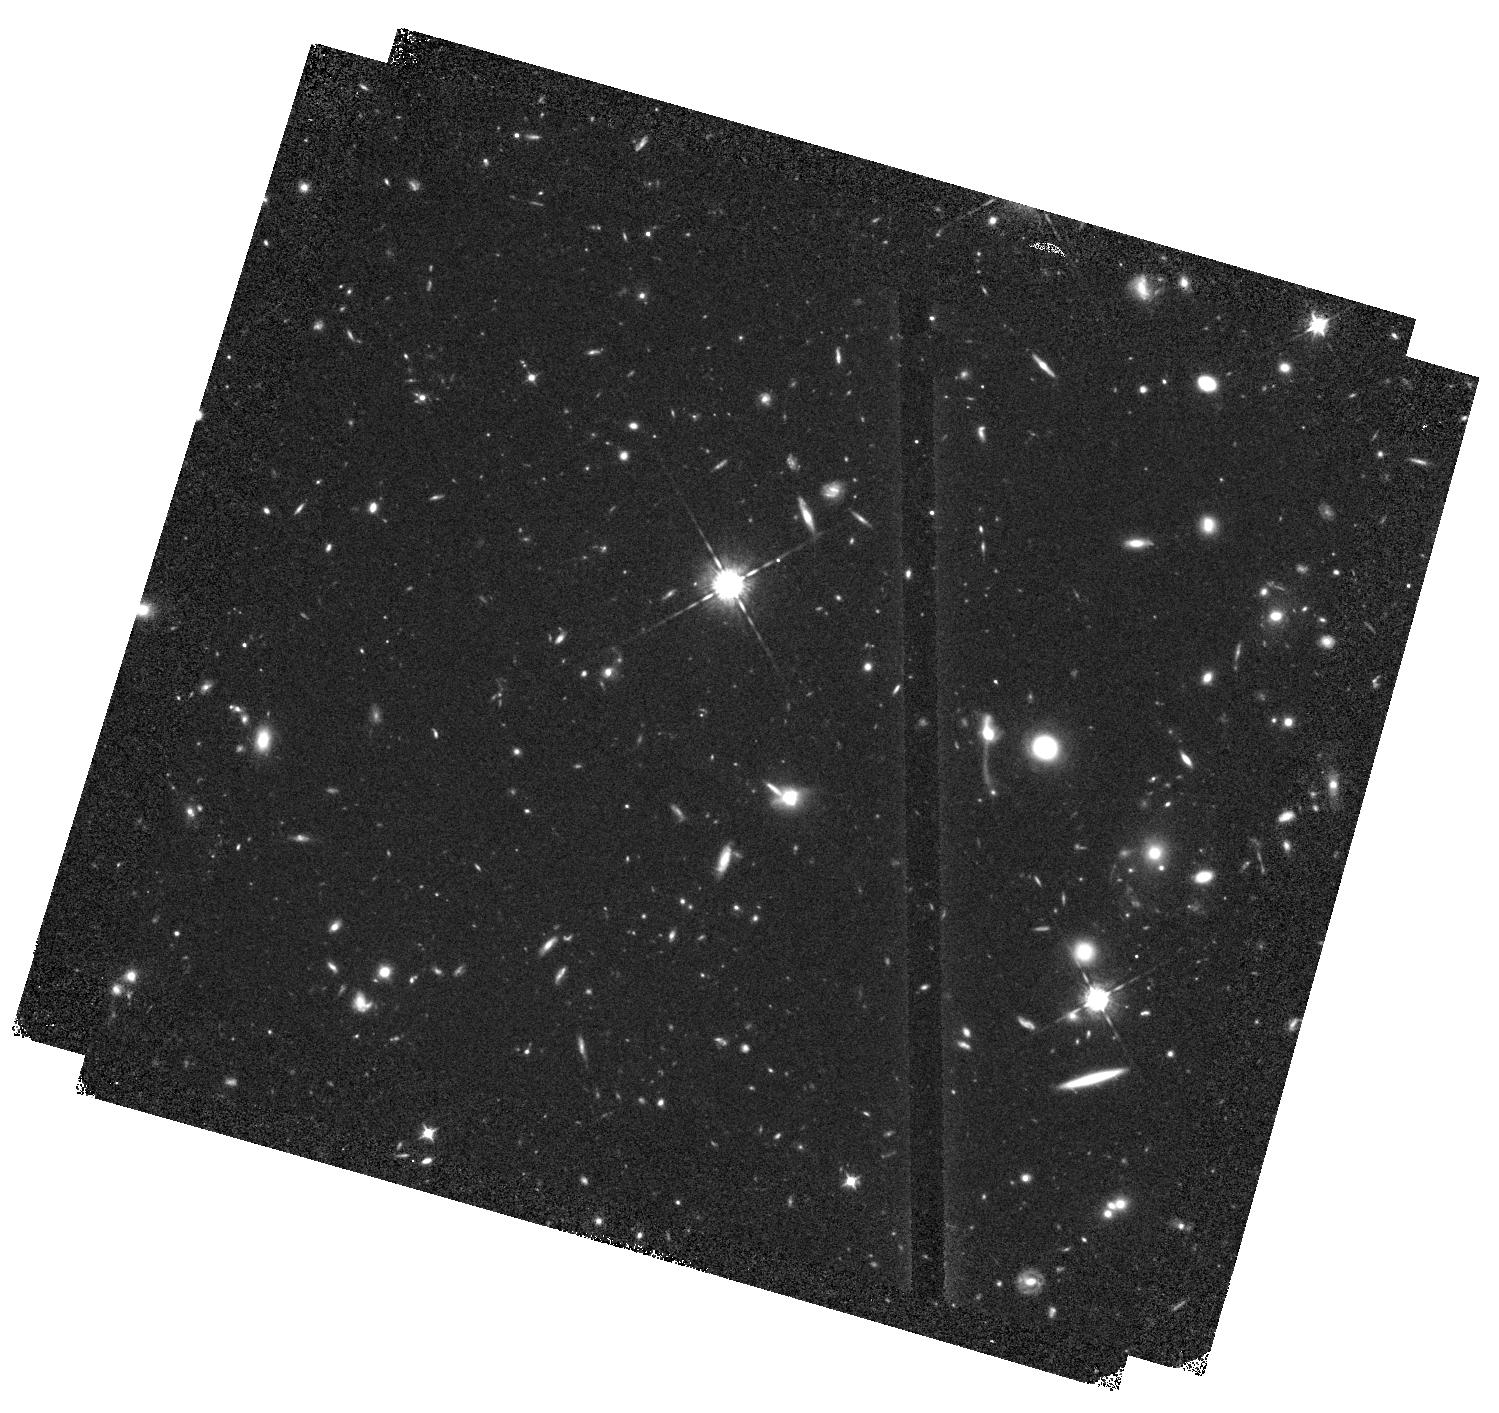
Target: WFC3-ERSII-IR04. Instrument: WFC3/IR. Filter: F098M. Exposure: 1.4 h. Observation ID: hst_11359_14_wfc3_ir_f098m_ib6o14

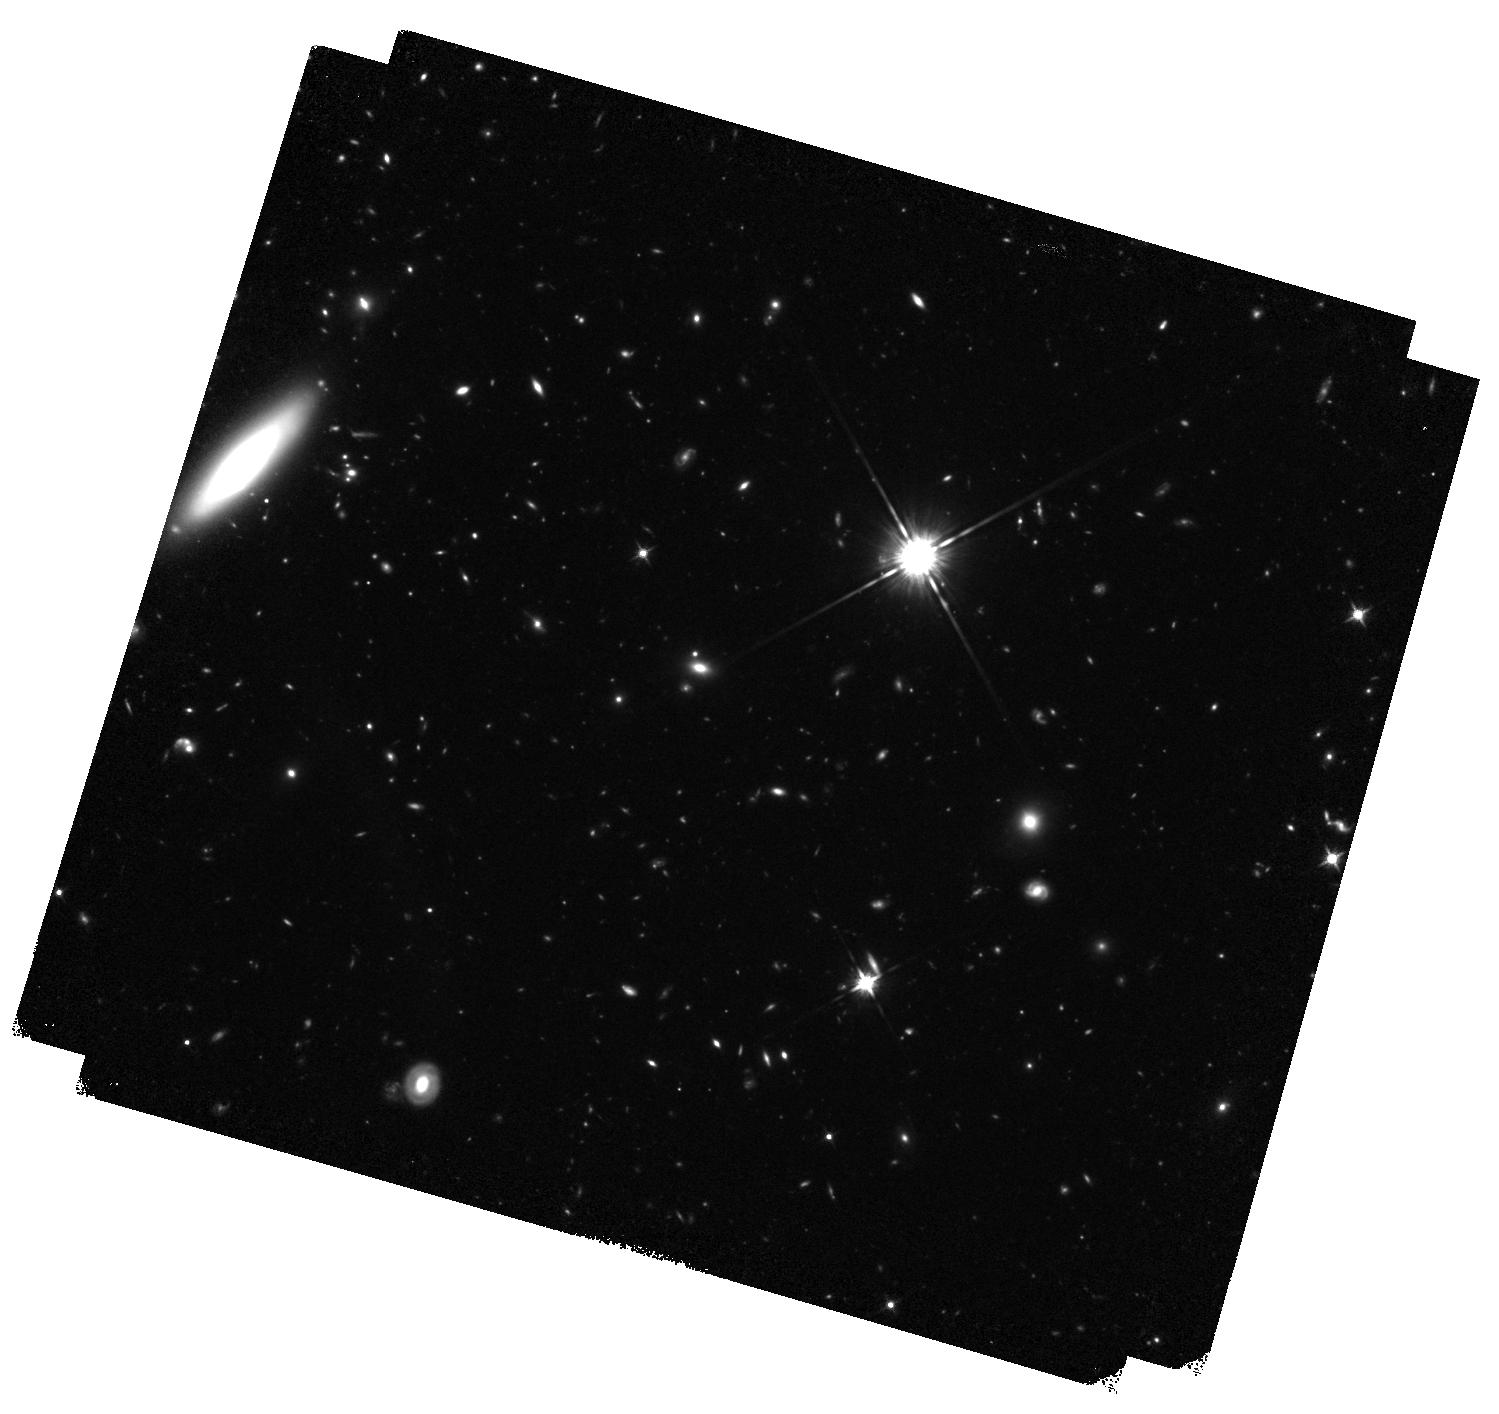
Target: WFC3-ERSII-IR06. Instrument: WFC3/IR. Filter: F125W. Exposure: 1.4 h. Observation ID: hst_11359_06_wfc3_ir_f125w_ib6o06

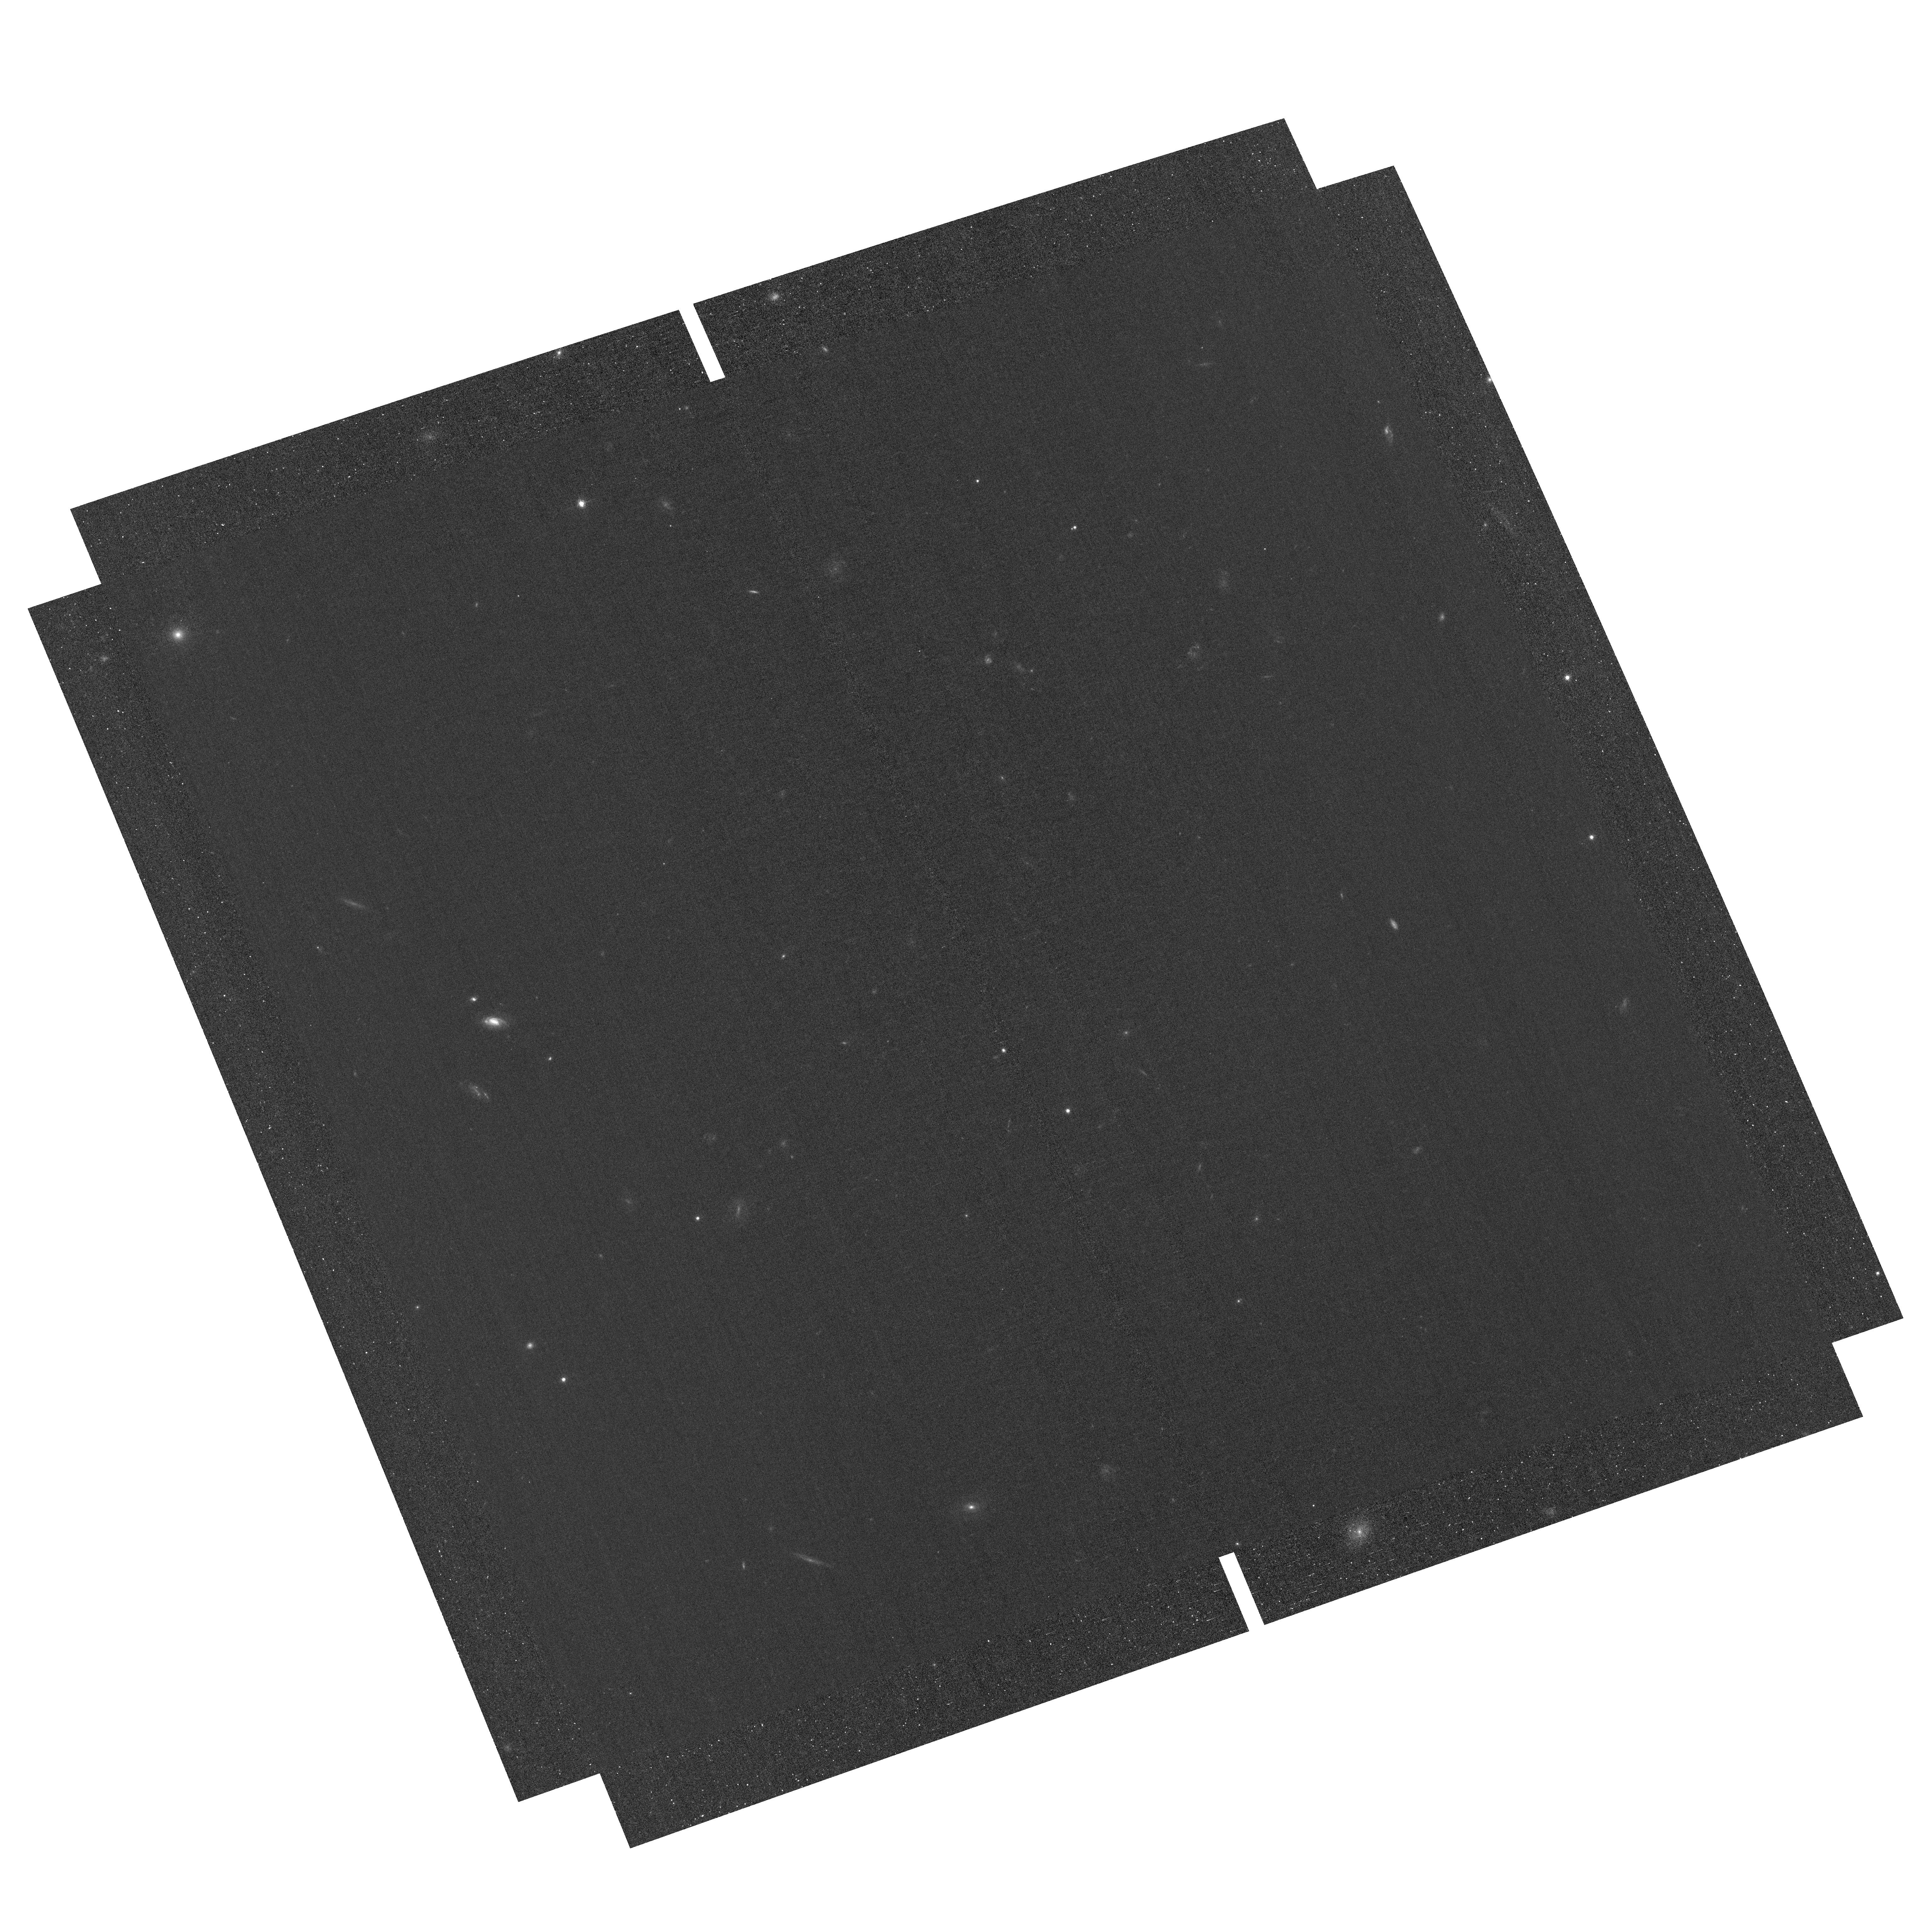
Target: field at RA 53.156°, Dec -27.787°. Instrument: ACS/WFC. Filter: F658N. Exposure: 3 h. Observation ID: hst_11359_26_acs_wfc_f658n_jb6o26

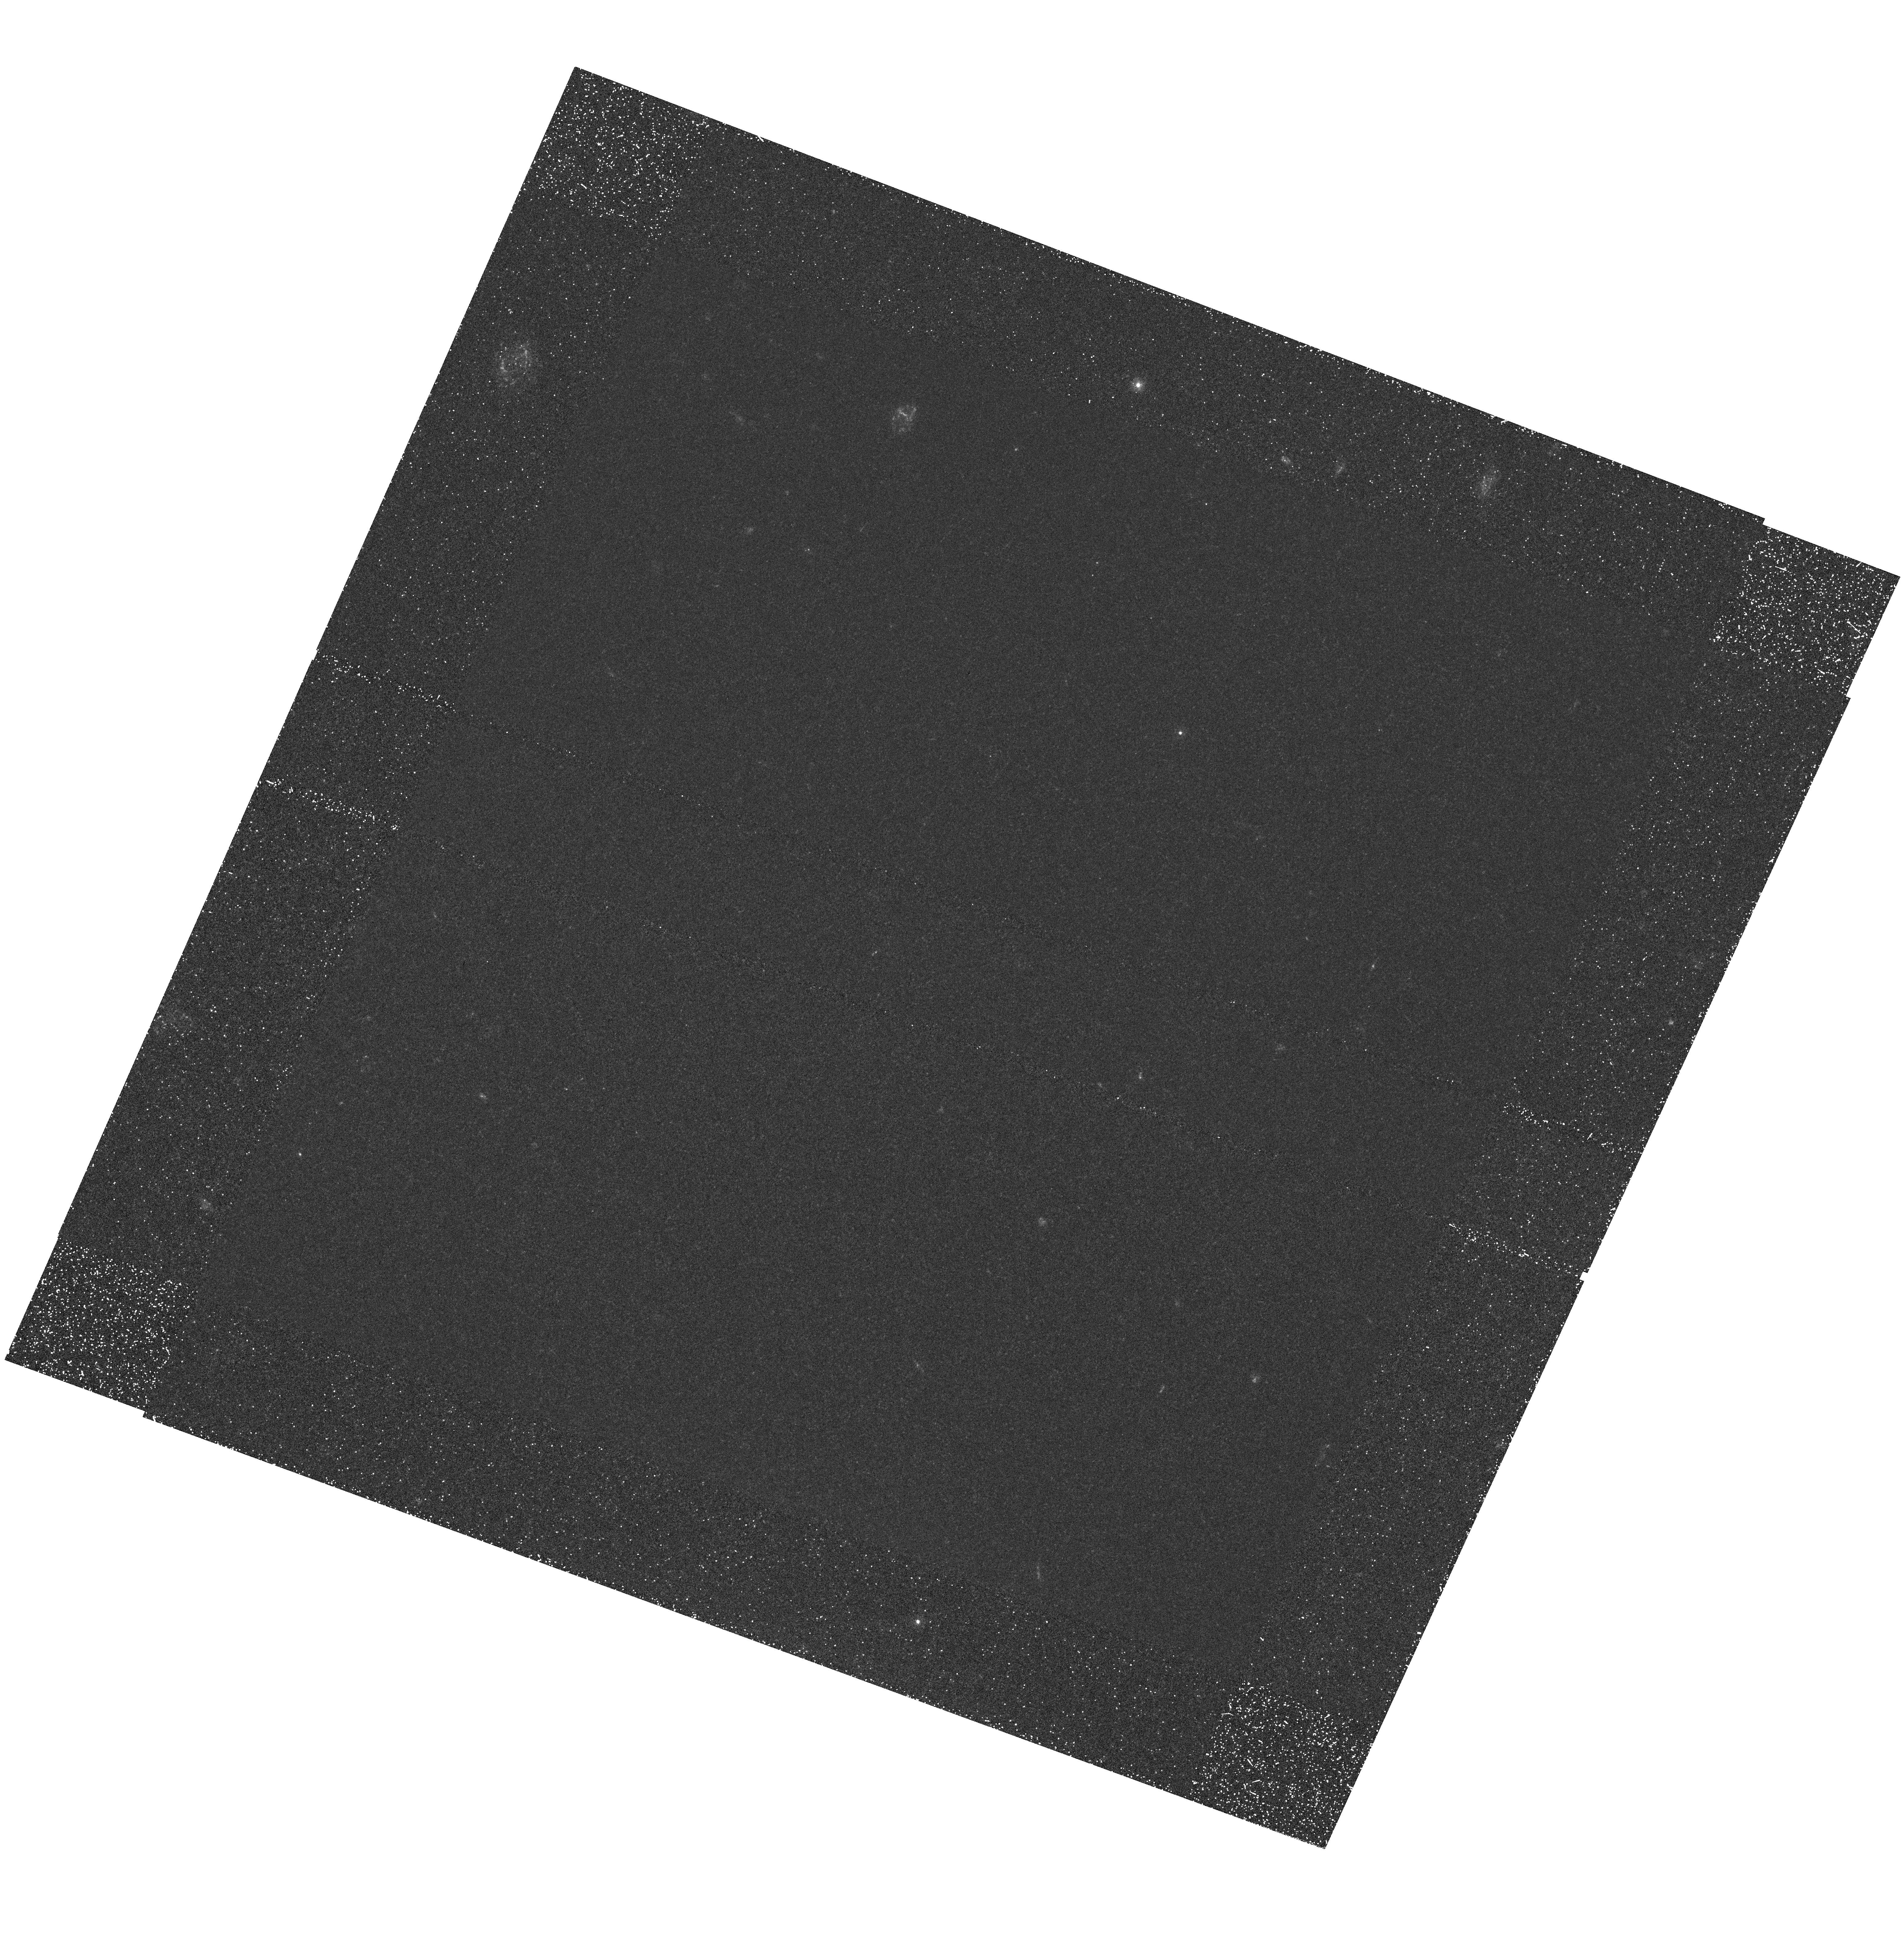
Target: WFC3-ERSII-UVIS-1. Instrument: WFC3/UVIS. Filter: F225W. Exposure: 1.6 h. Observation ID: hst_11359_25_wfc3_uvis_f225w_ib6o25

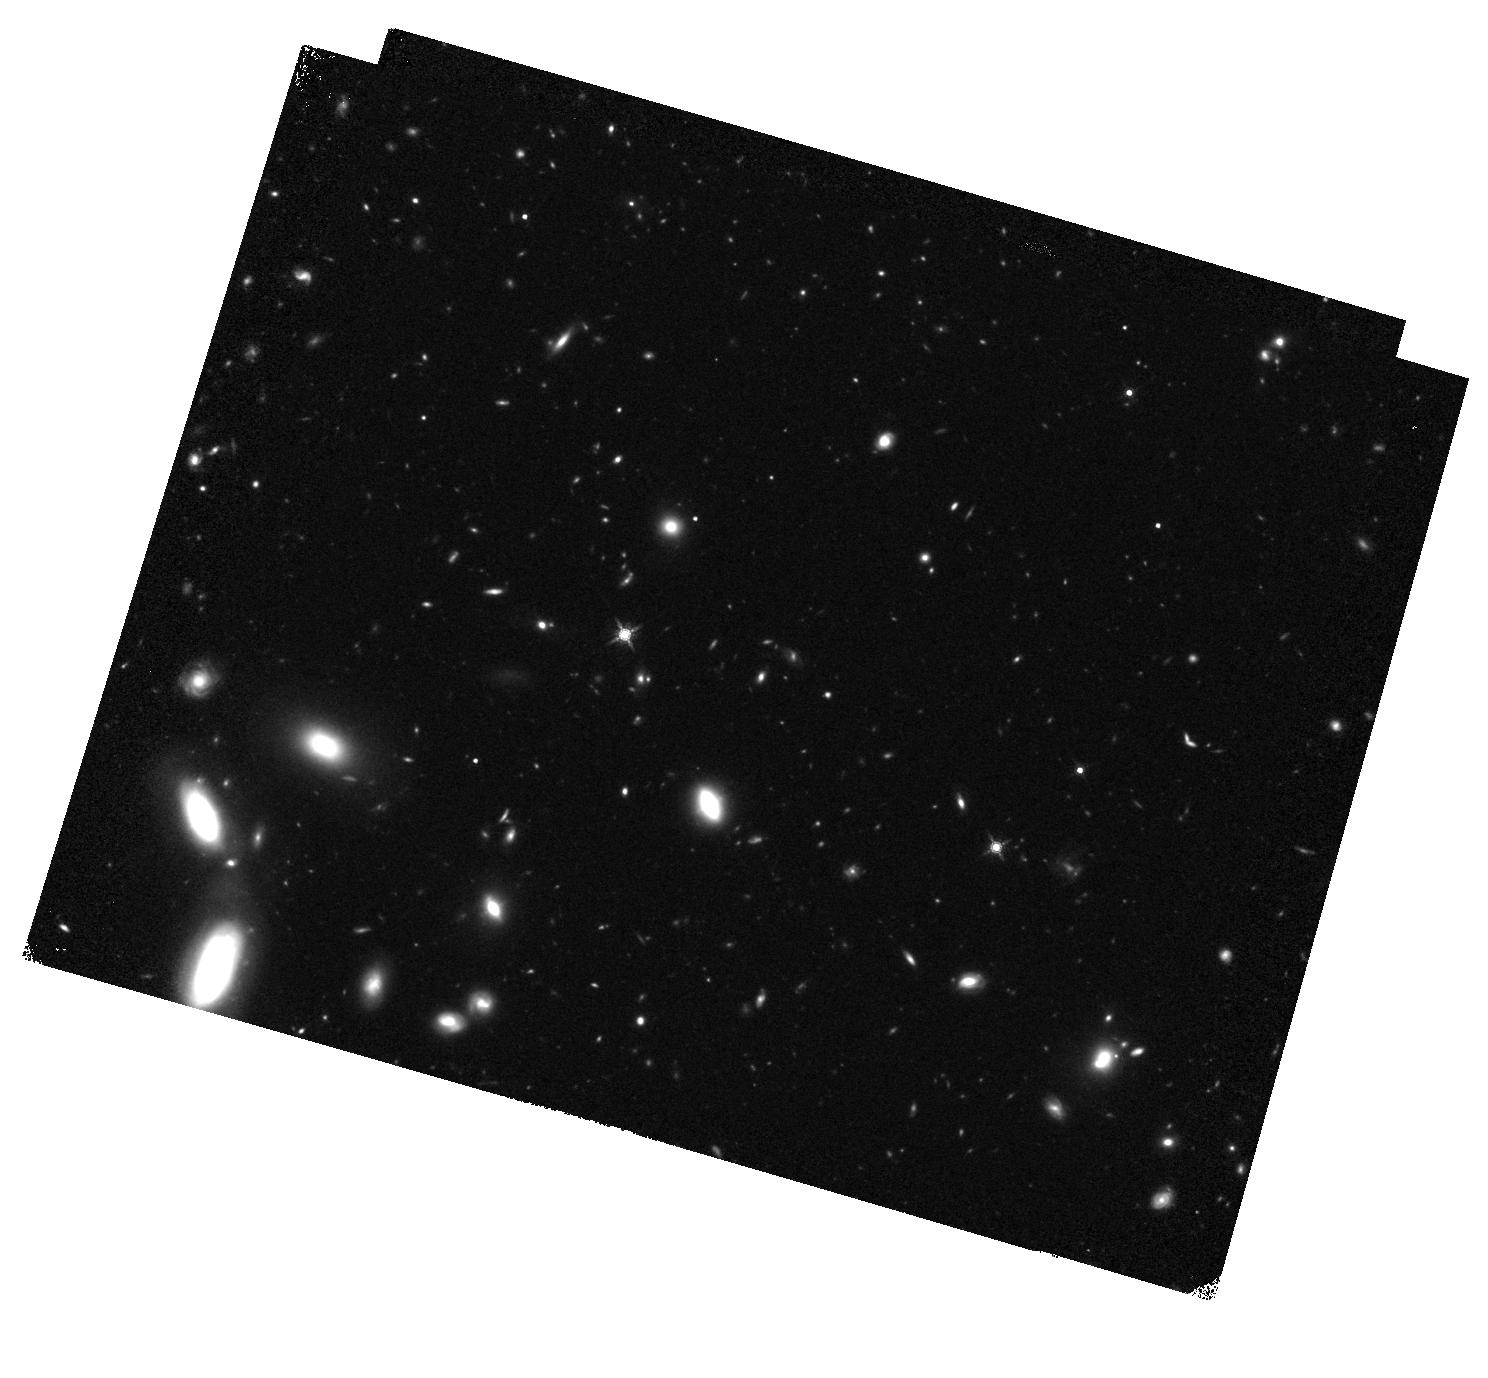
Target: WFC3-ERSII-IR08. Instrument: WFC3/IR. Filter: F160W. Exposure: 42 min. Observation ID: hst_11359_b8_wfc3_ir_f160w_ib6ob8

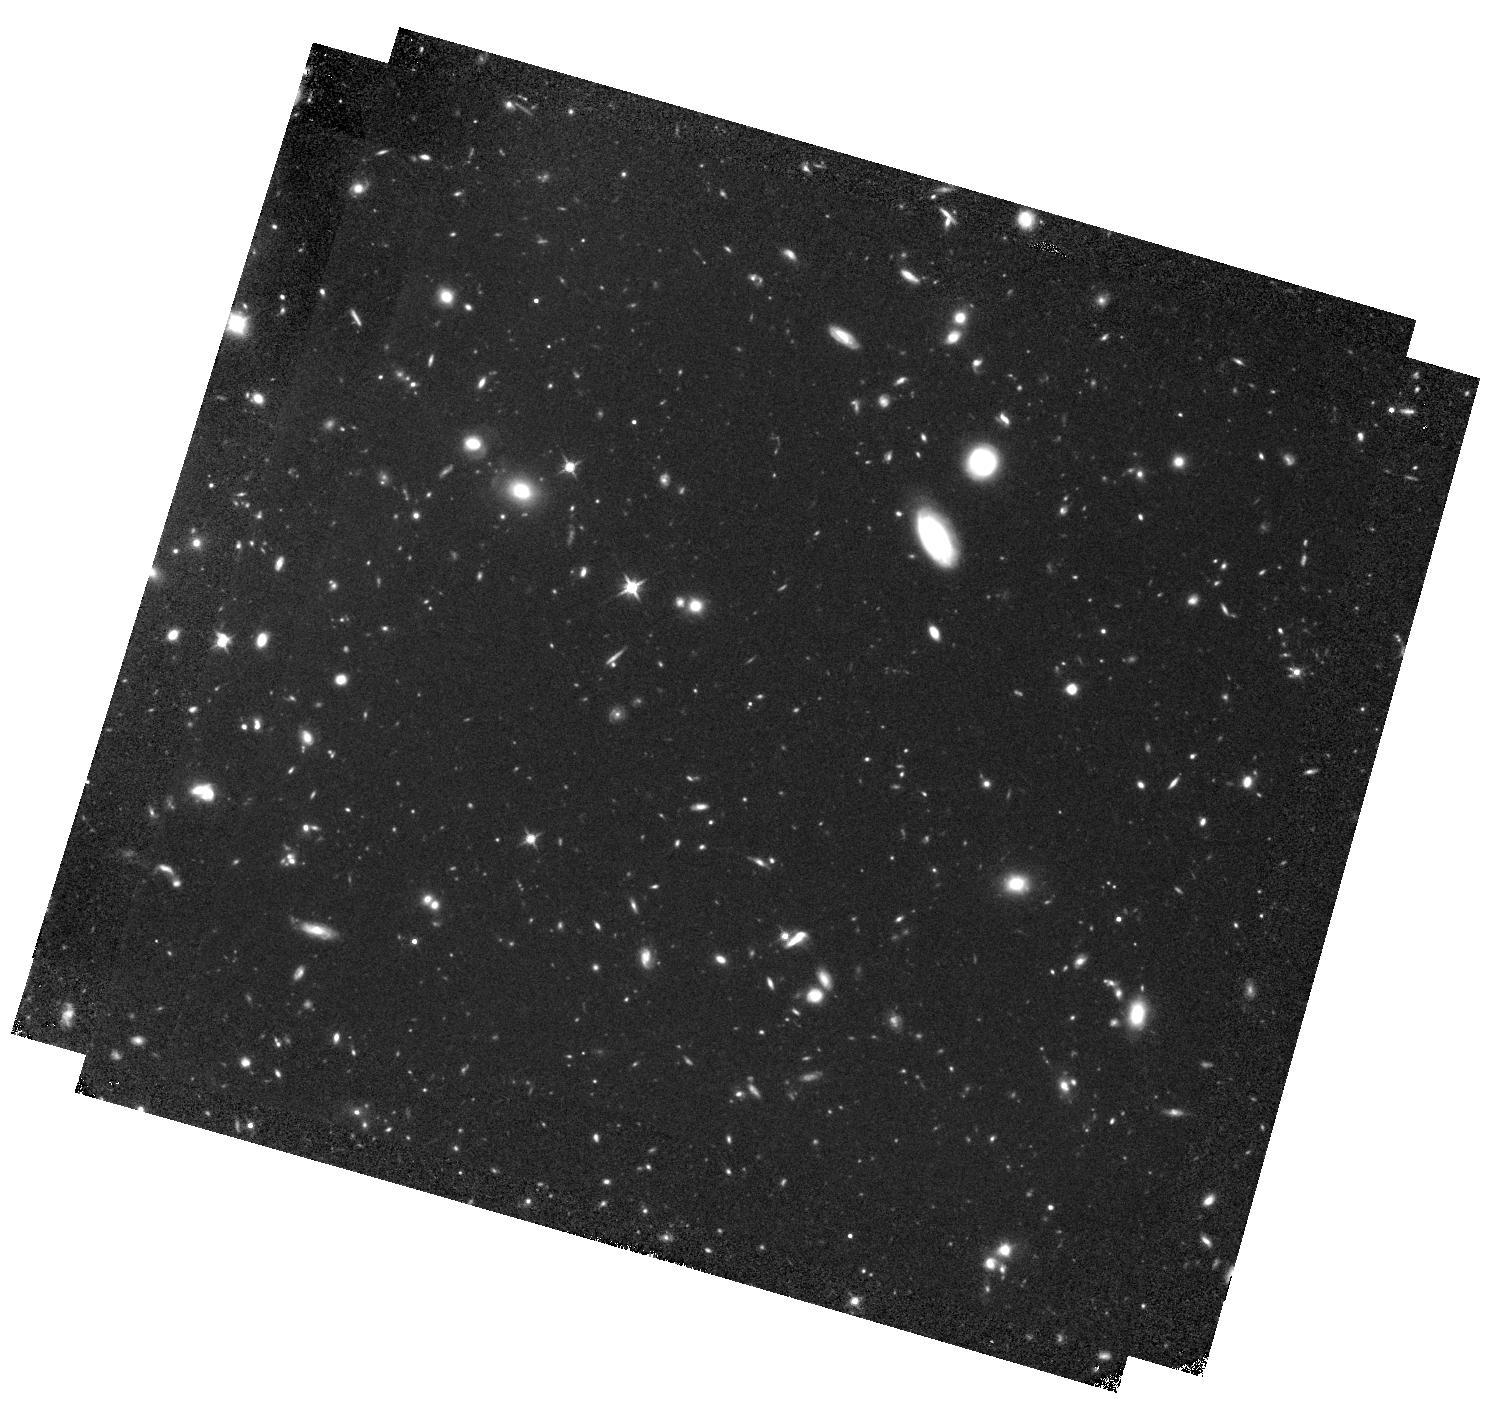
Target: WFC3-ERSII-IR03. Instrument: WFC3/IR. Filter: F125W. Exposure: 1.4 h. Observation ID: hst_11359_03_wfc3_ir_f125w_ib6o03

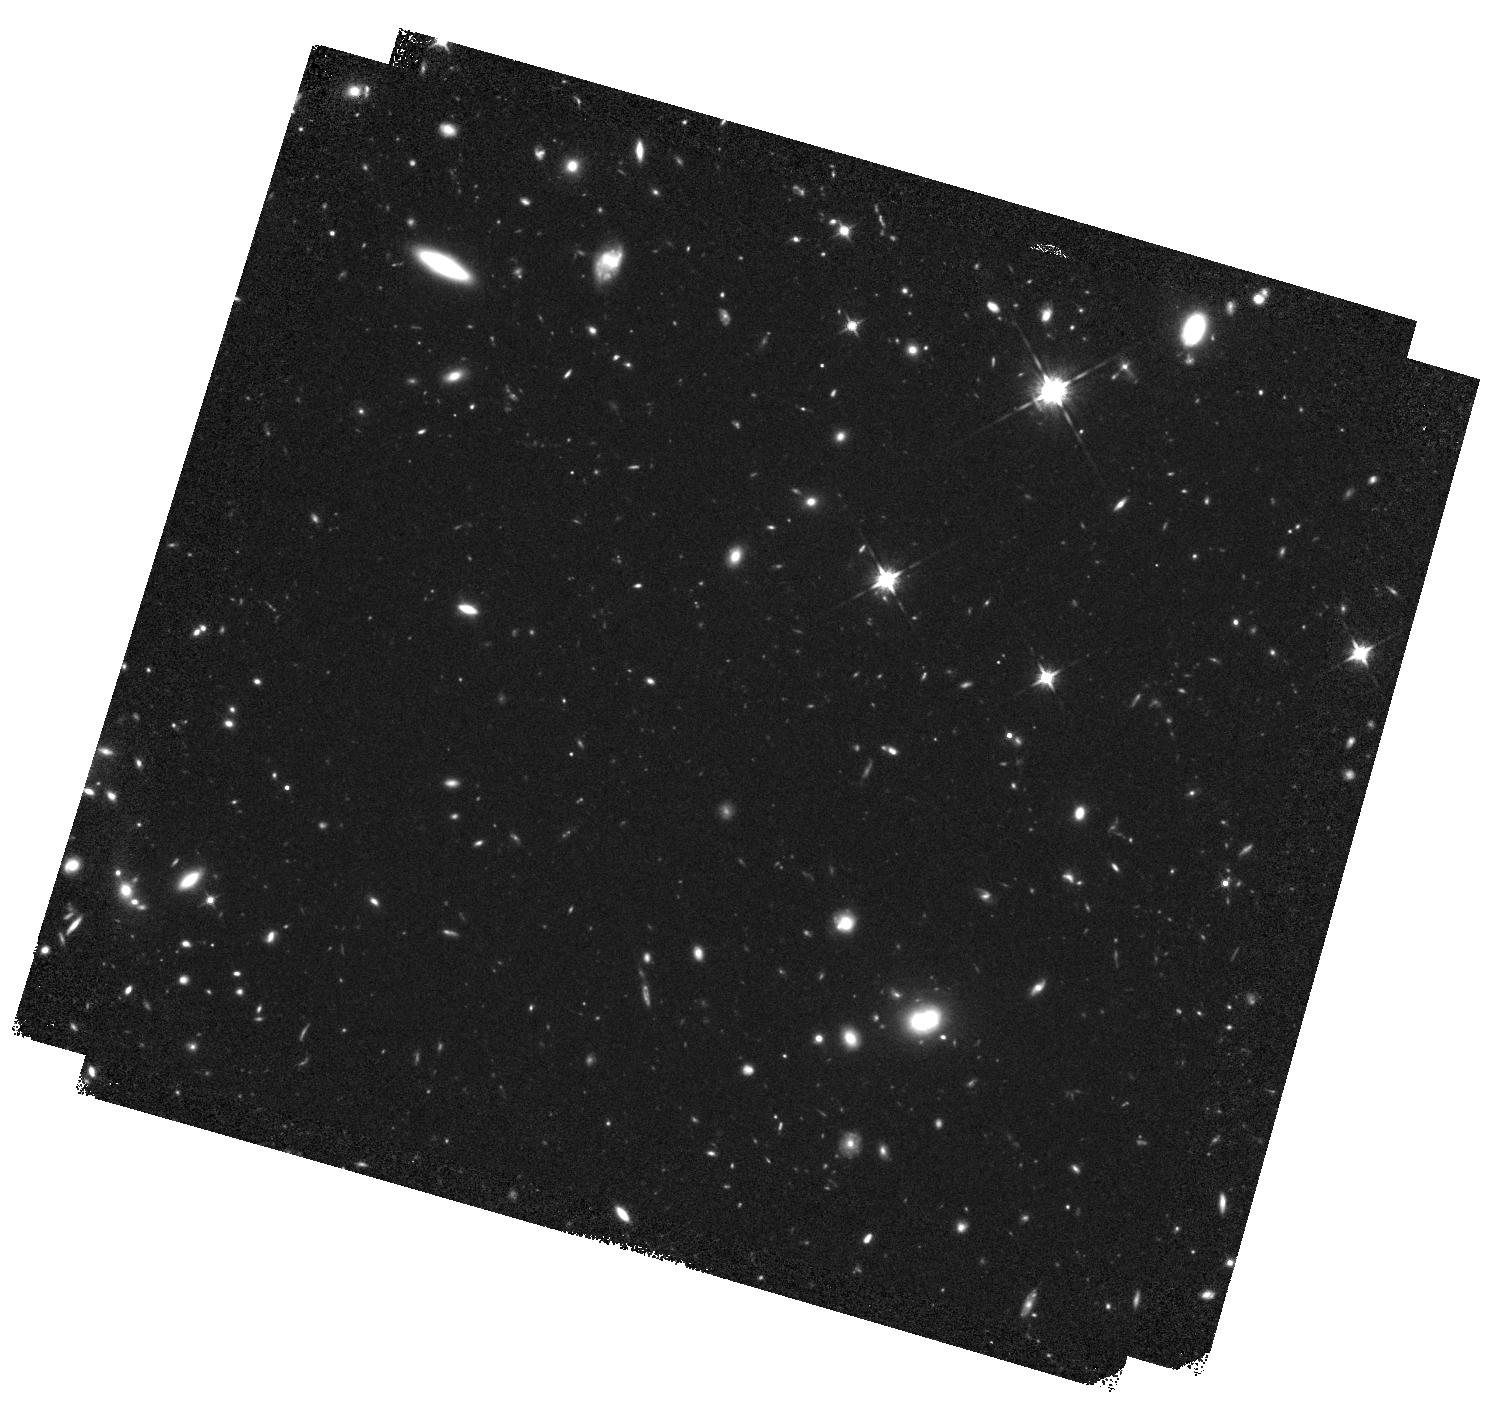
Target: WFC3-ERSII-IR01. Instrument: WFC3/IR. Filter: F125W. Exposure: 1.4 h. Observation ID: hst_11359_01_wfc3_ir_f125w_ib6o01

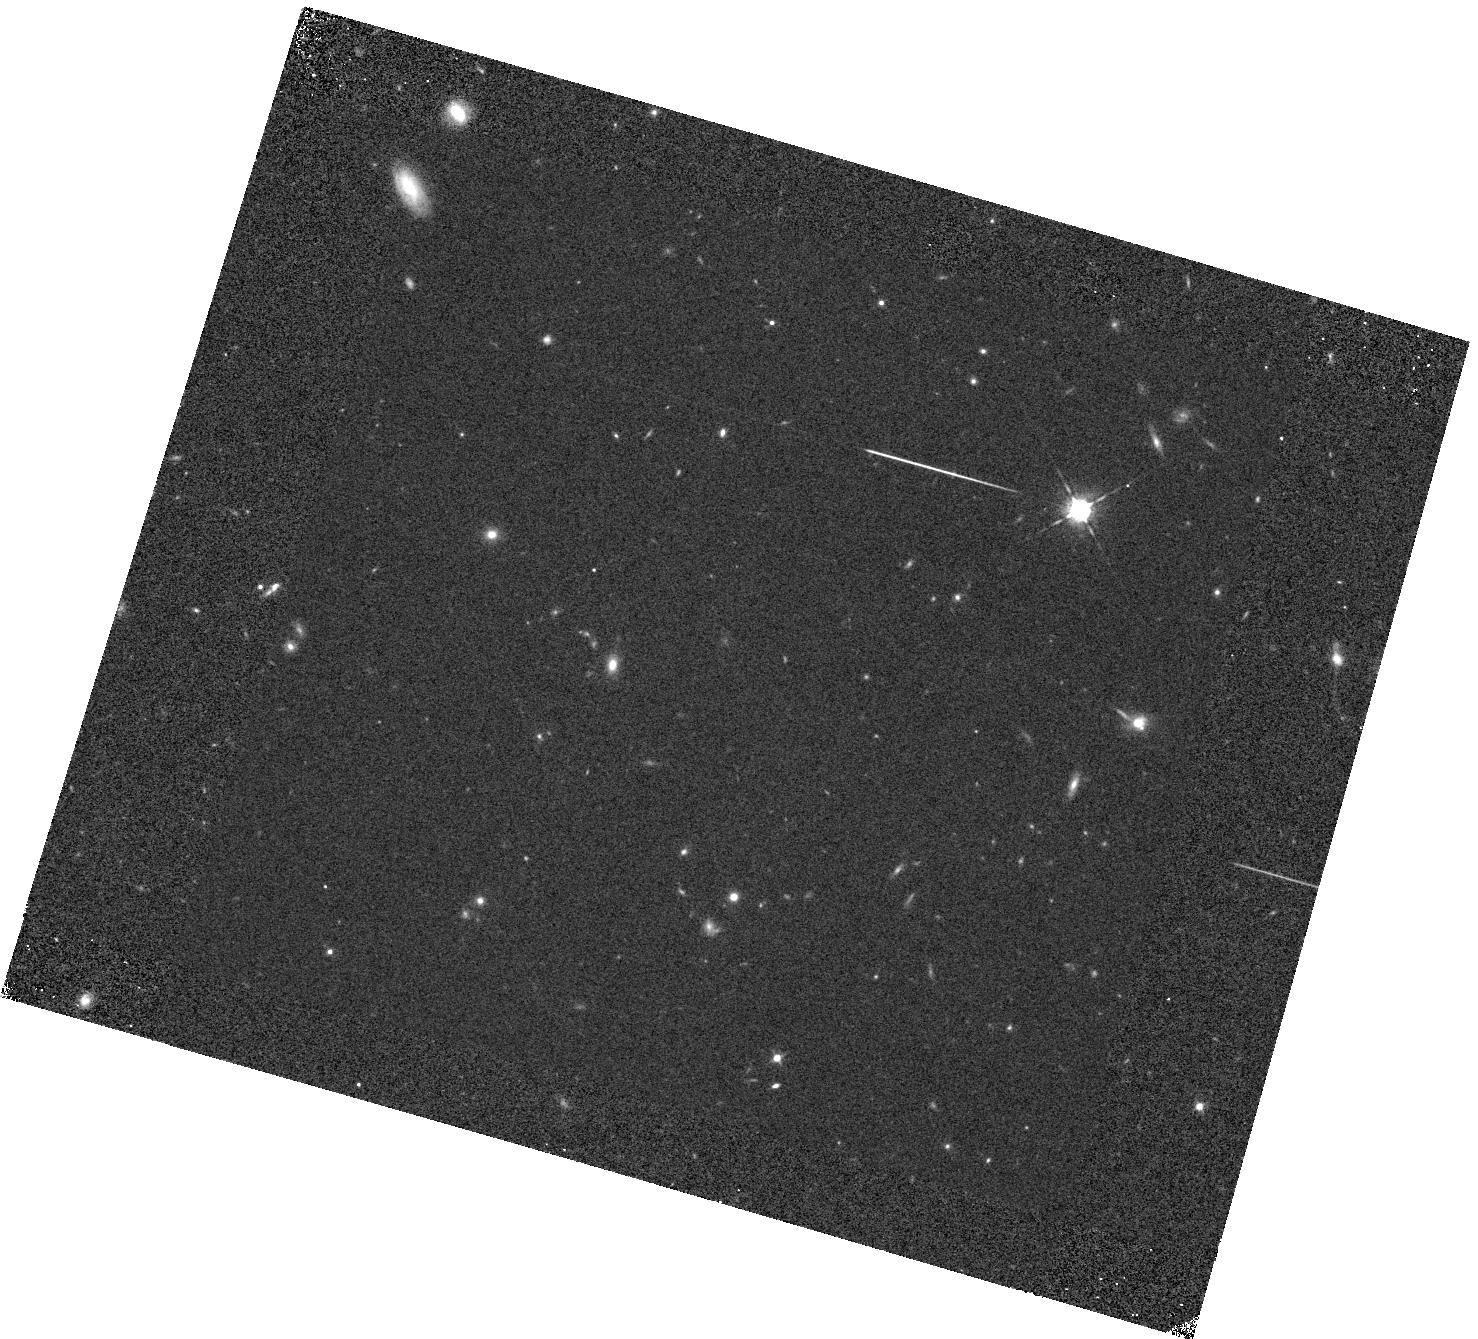
Target: WFC3-ERSII-G01. Instrument: WFC3/IR. Filter: F098M. Exposure: 14 min. Observation ID: hst_11359_21_wfc3_ir_f098m_ib6o21

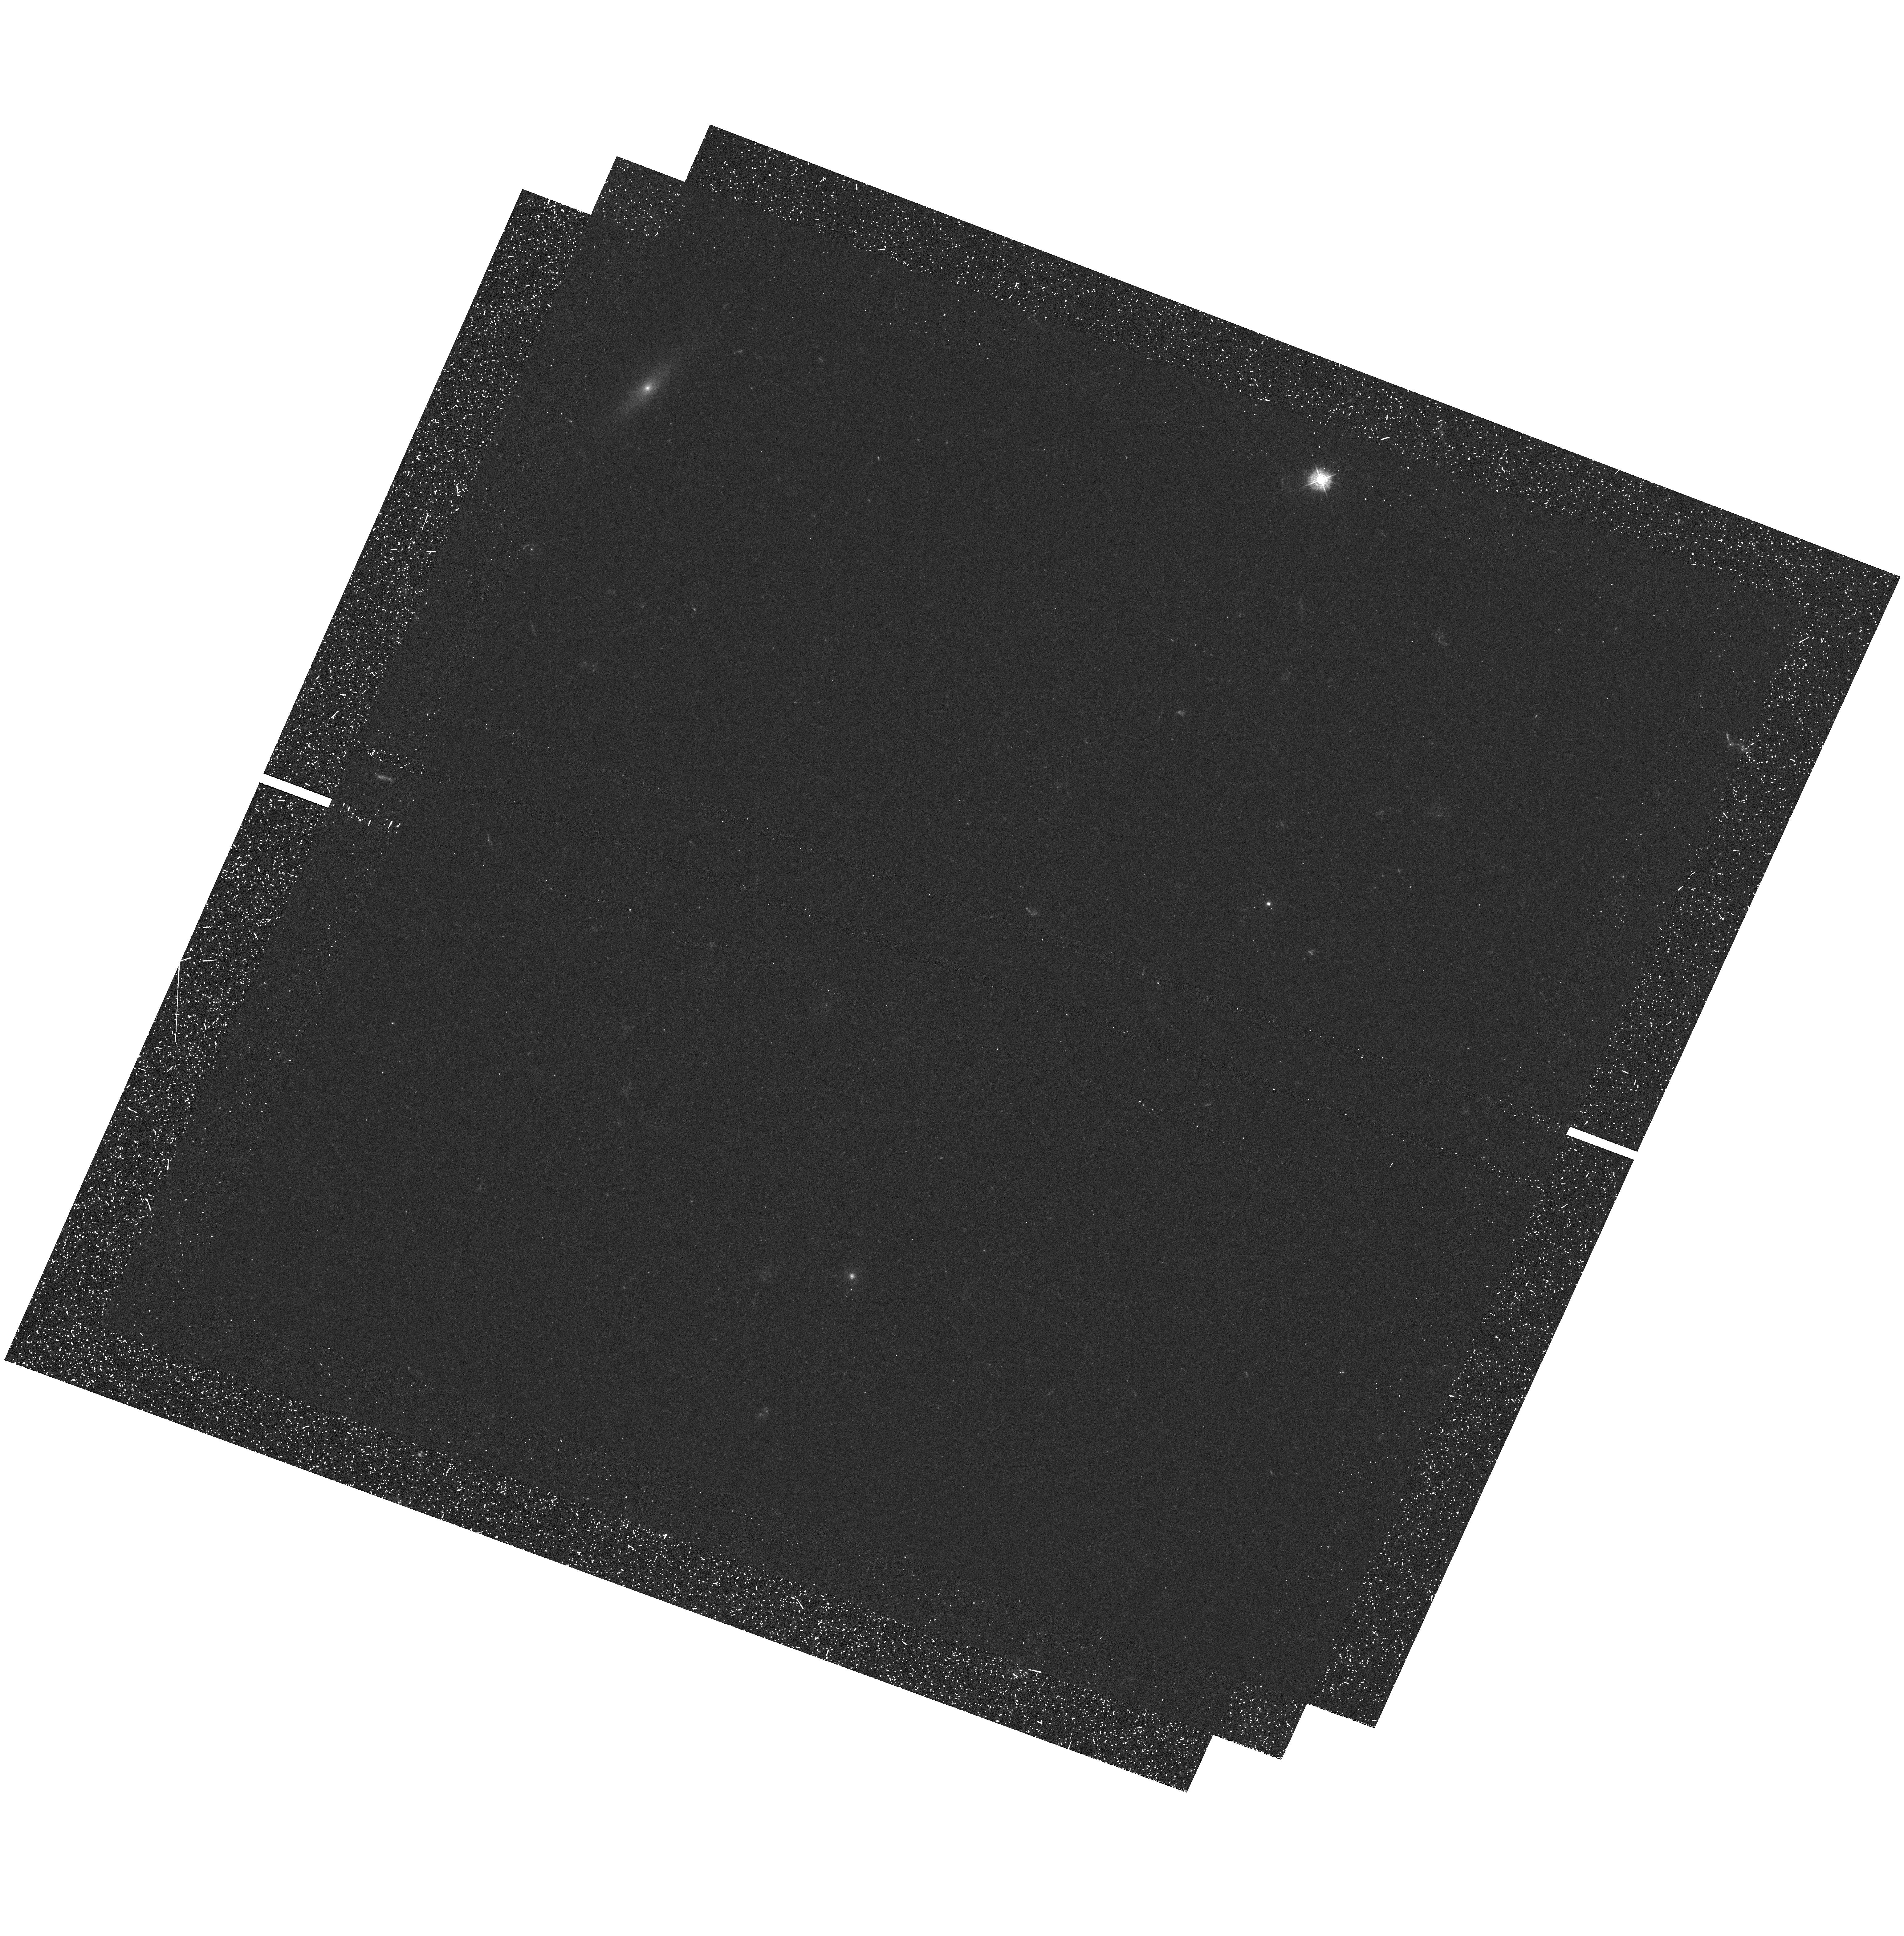
Target: WFC3-ERSII-UVIS-5. Instrument: WFC3/UVIS. Filter: F336W. Exposure: 46 min. Observation ID: hst_11359_29_wfc3_uvis_f336w_ib6o29

Panchromatic WFC3 survey of galaxies at intermediate z: Early Release Science program for Wide Field Camera 3. (PI: OConnell, Robert W.)

The unique panchromatic capabilities of WFC3 will be used to survey the structure and evolution of galaxies at the peak of the galaxy assembly epoch. Deep ultraviolet and near-IR imaging and slitless spectroscopy of existing deep multi-color ACS fields will be used to gauge star-formation and the growth of stellar mass as a function of morphology, structure and surrounding density in the critical epoch 1 < z < 4. Images in the F225W, F275W, and F336W filters will identify galaxies at z < 1.5 from their UV continuum breaks, and provide star-formation indicators tied directly to both local and z > 3 populations. Deep near-IR (F125W and F160W) images will probe the stellar mass function well below 10^9 Msun for mass-complete samples. Lastly, the WFC3 slitless UV and near-IR grisms will be used to measure redshifts and star-formation rates from H-alpha and rest-frame UV continuum slope. This WFC3 ERS program will survey one 4 x 2 mosaic for a total area of 50 square arcminutes to 5-sigma depths of m_AB = 27 in most filters from the mid-UV through the near-IR. This multicolor high spatial resolution data set will allow the user to gauge the growth of galaxies through star-formation and merging. High precision photometric and low-resolution spectroscopic redshifts will allow accurate determinations of the faint-end of the luminosity and mass functions, and will shed light on merging and tidal disruption of stellar and gaseous disks. The WFC3 images will also allow detailed studies of the internal structure of galaxies, and the distribution of young and old stellar populations. This program will demonstrate the unique power of WFC3 by applying its many diverse modes and full panchromatic capability to a forefront problem in astrophysics.